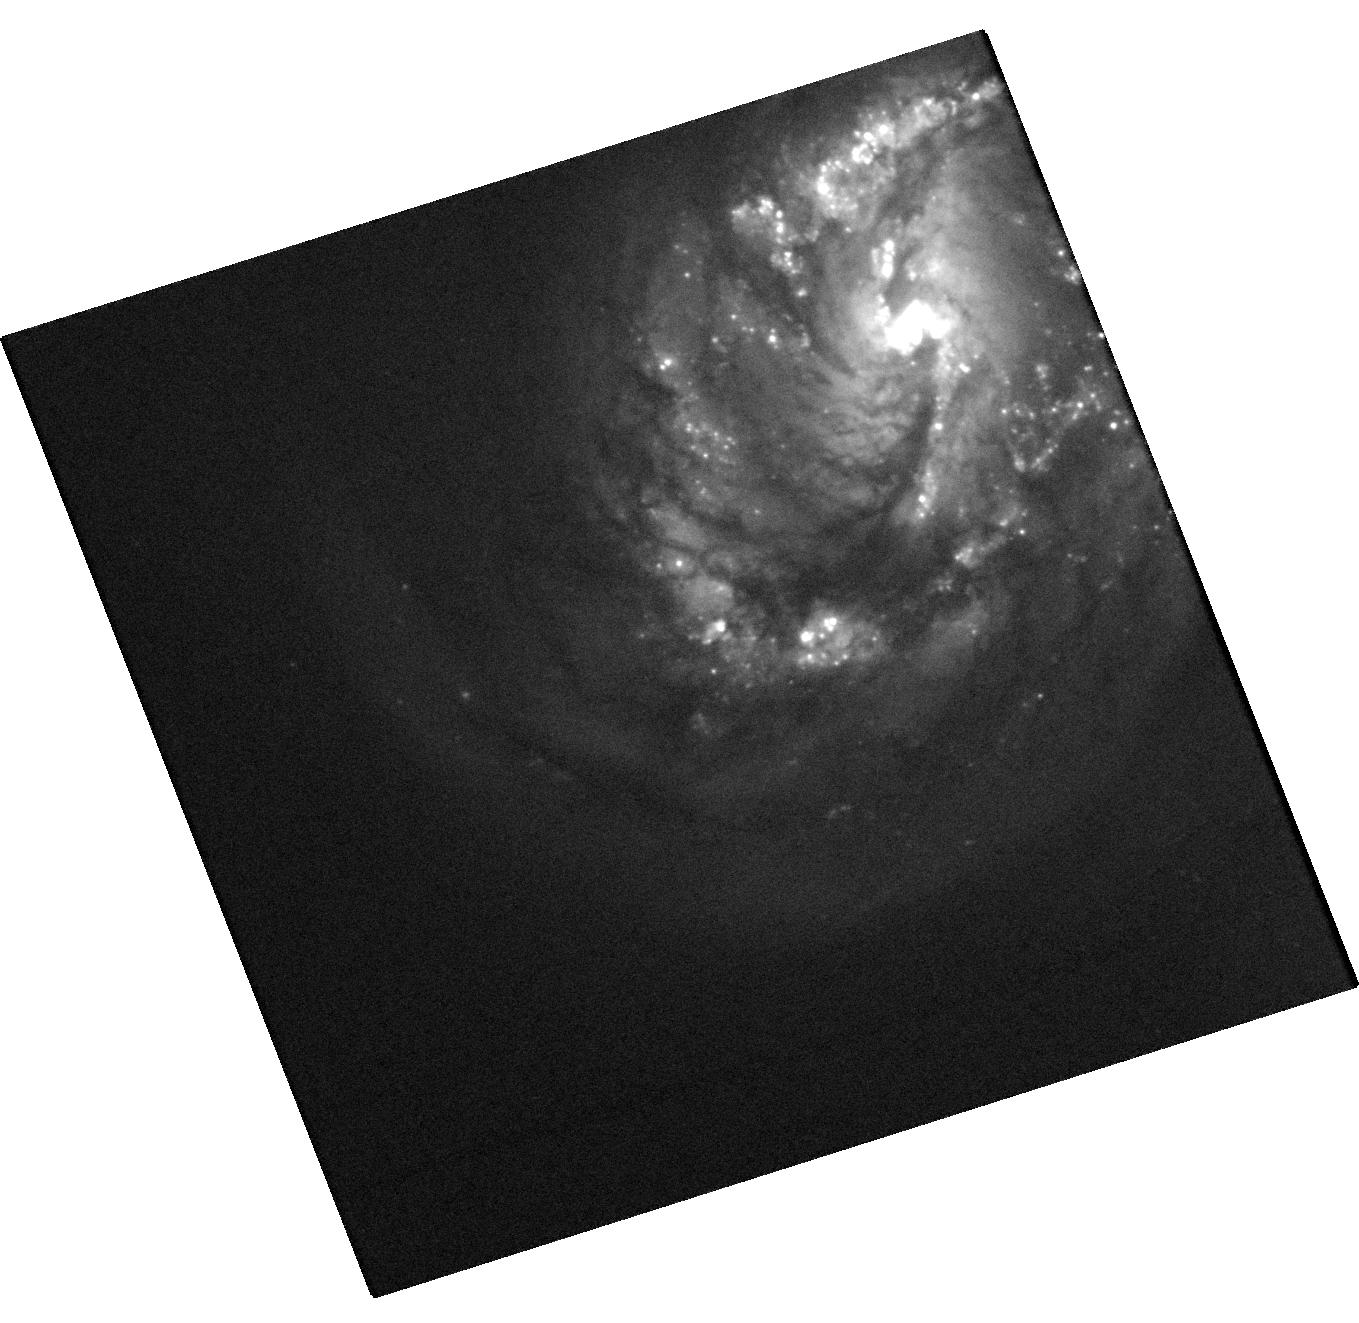
Target: SN2010BT
Instrument: WFC3/UVIS
Filter: F555W
Exposure: 10 min
Observation ID: hst_13683_02_wfc3_uvis_f555w_iciw02

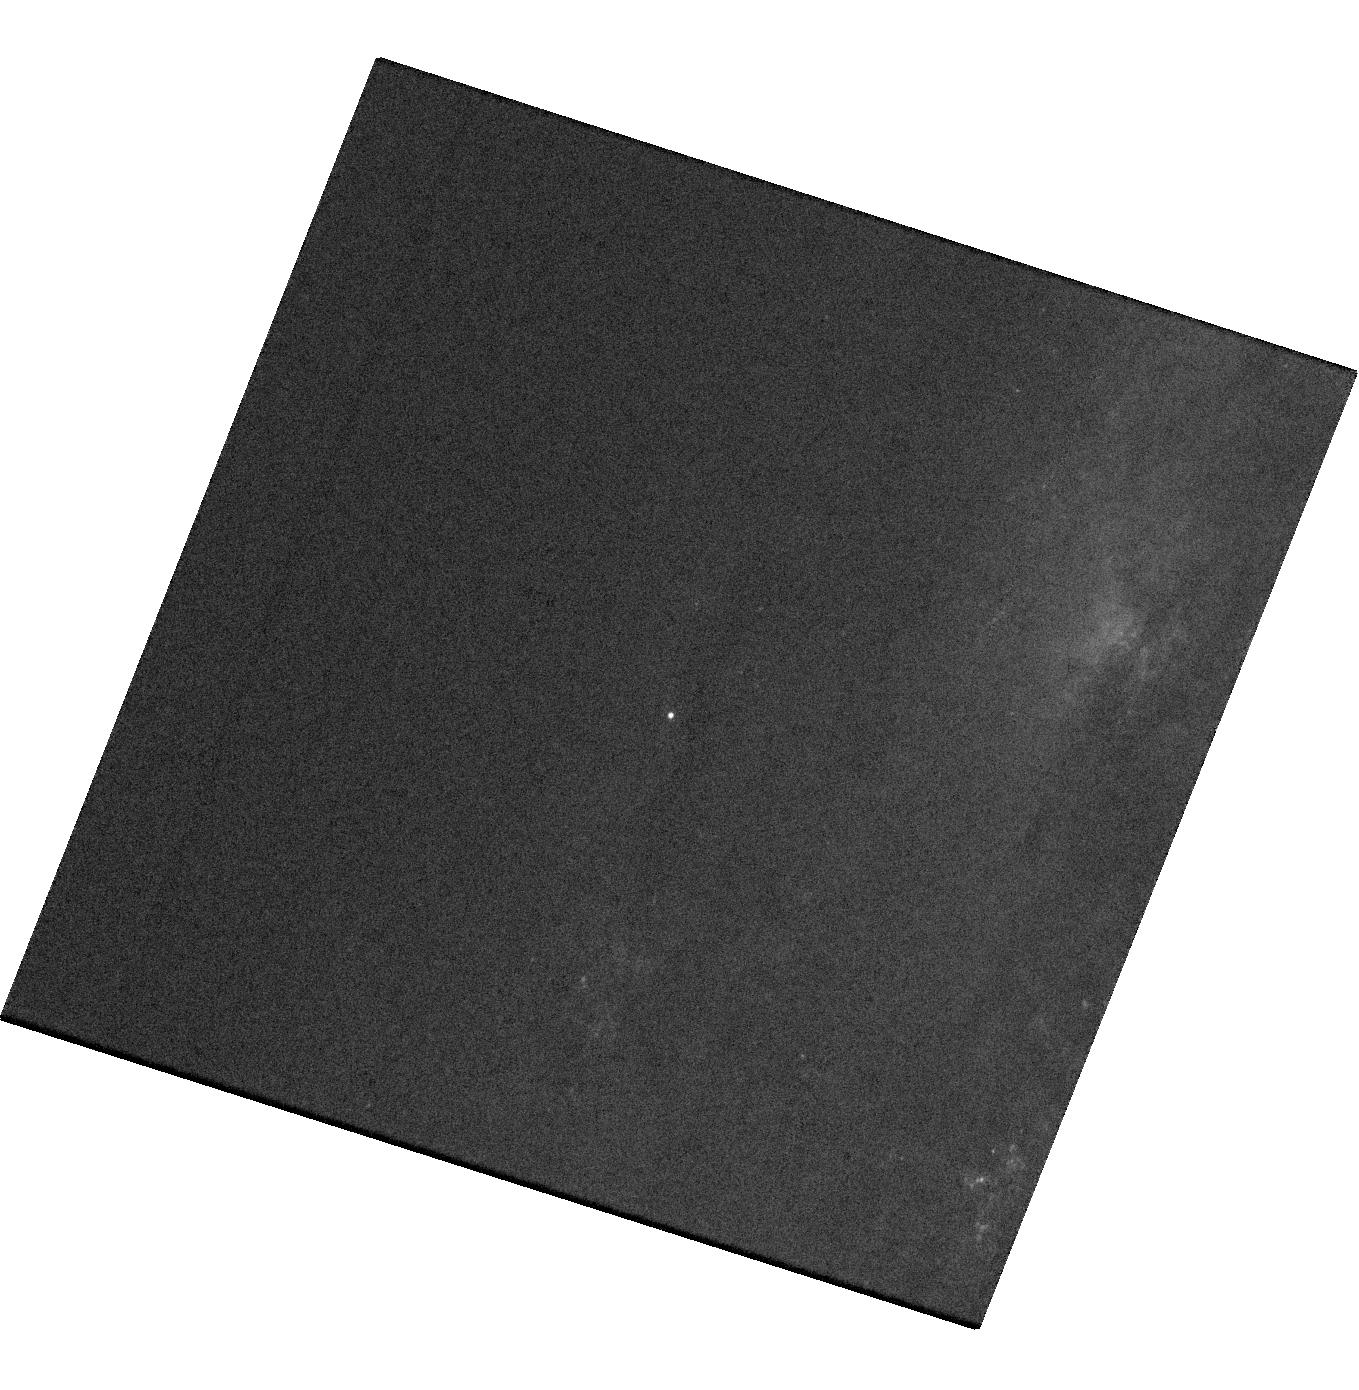
Target: SNHUNT275
Instrument: WFC3/UVIS
Filter: F555W
Exposure: 4 min
Observation ID: hst_13683_01_wfc3_uvis_f555w_iciw01

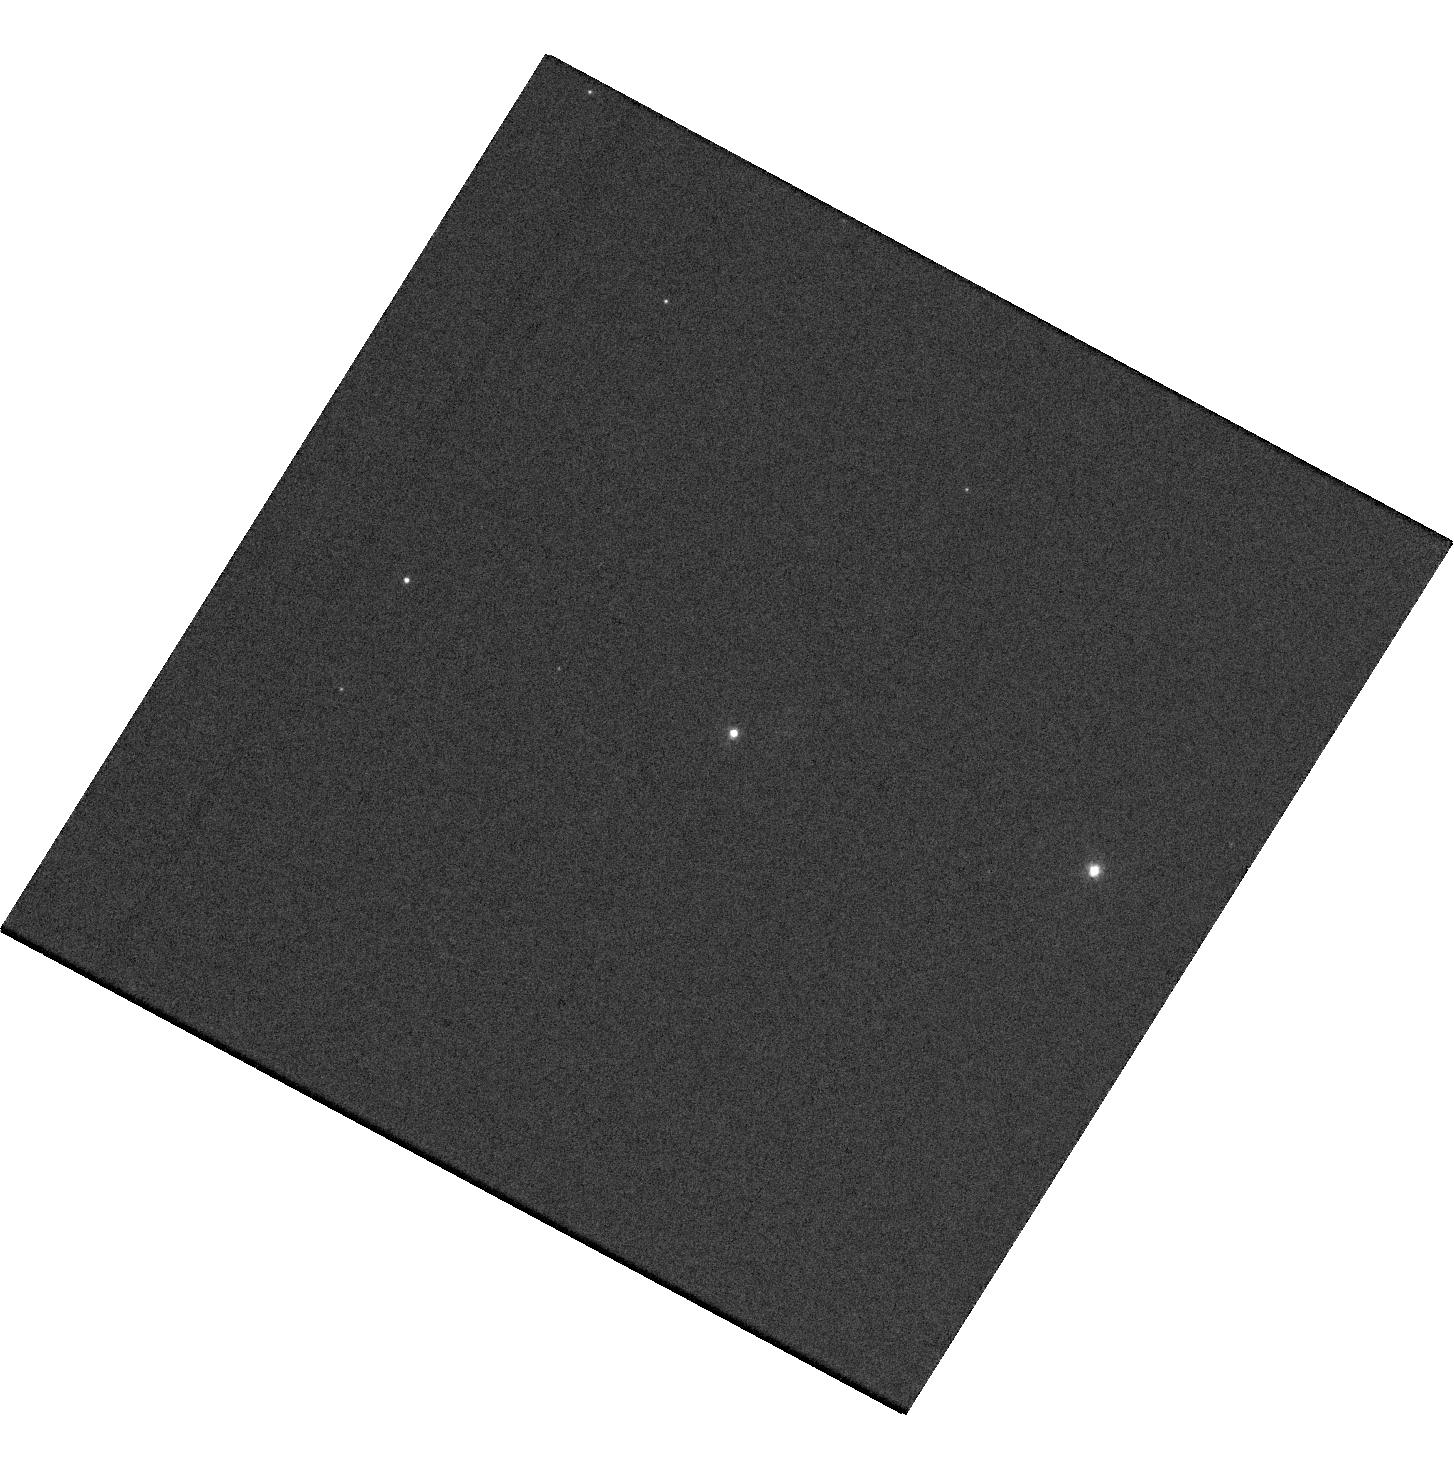
Target: PSNJ20372558+6607115
Instrument: WFC3/UVIS
Filter: F555W
Exposure: 4 min
Observation ID: hst_13683_03_wfc3_uvis_f555w_iciw03

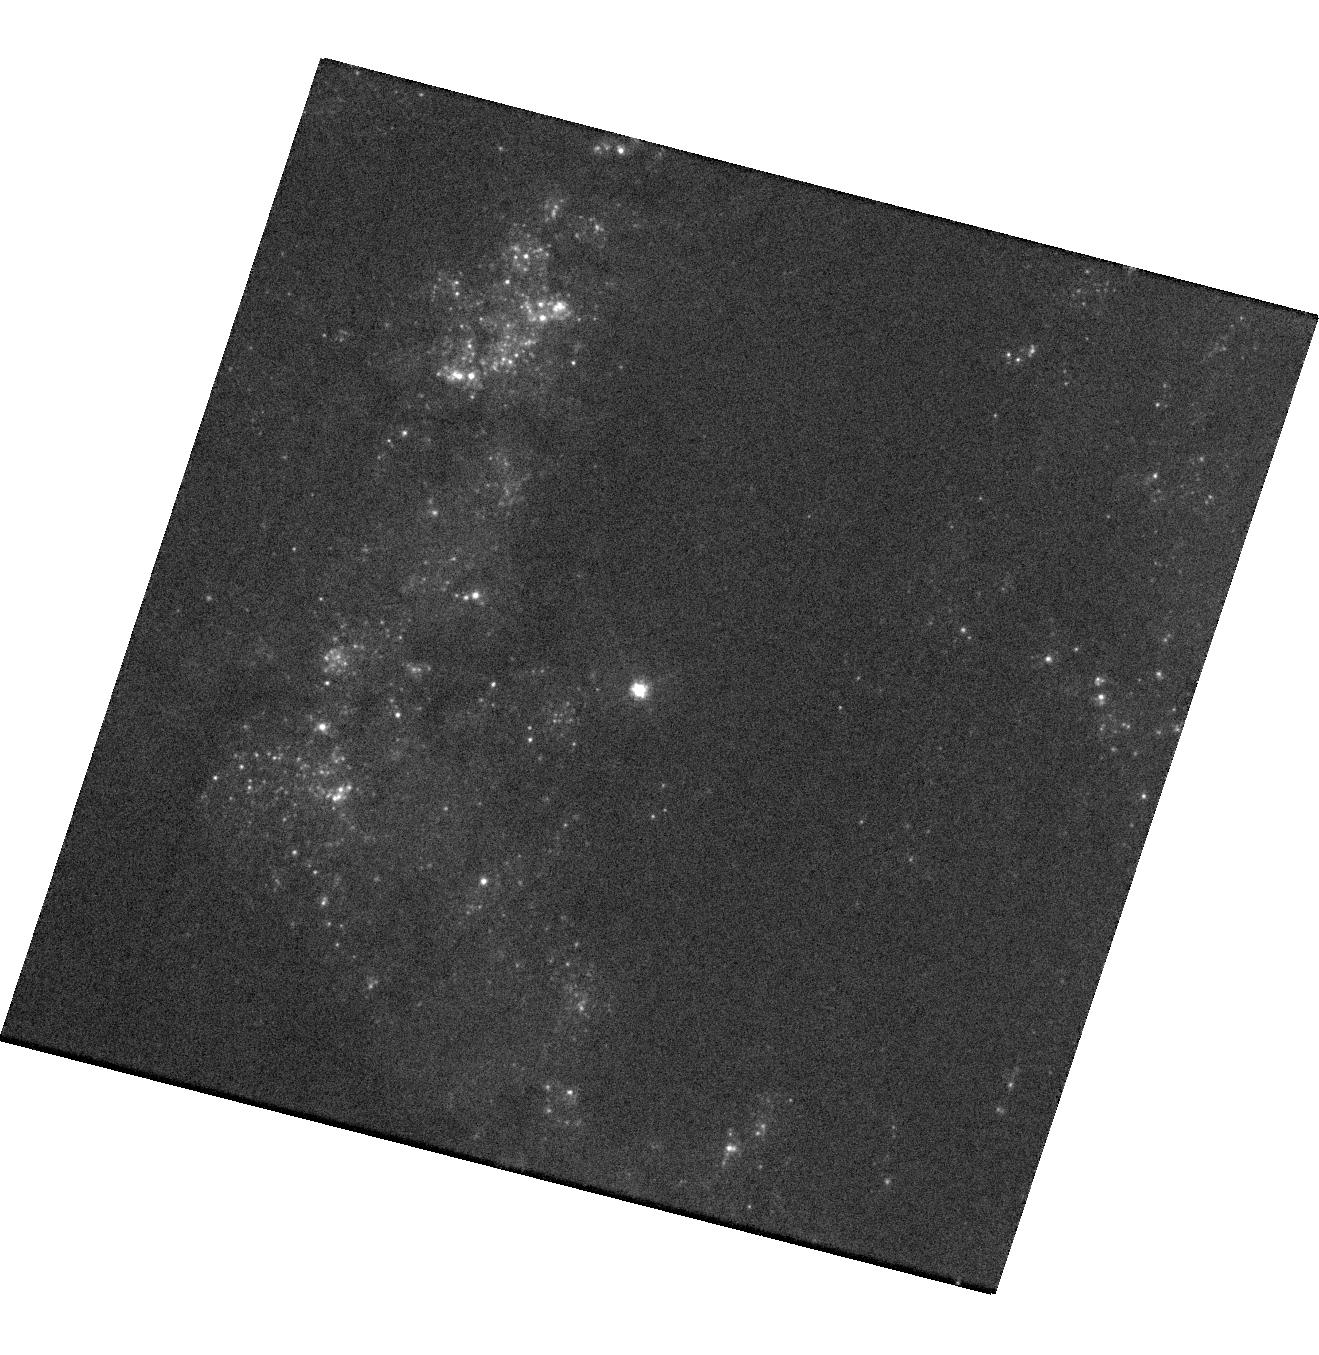
Target: SN2014DT
Instrument: WFC3/UVIS
Filter: F438W
Exposure: 7 min
Observation ID: hst_13683_04_wfc3_uvis_f438w_iciw04

The Stellar Origins of Supernovae (PI: Van Dyk, Schuyler D.)

Supernovae (SNe) have a profound effect on galaxies, and have been used as precise cosmological probes, resulting in the Nobel-distinguished discovery of the accelerating Universe. They are clearly very important events deserving of intense study. Yet, even with over 6300 IAU-designated SNe, we know relatively little about the stars which give rise to these powerful explosions. The main limitation has been the lack of spatial resolution in pre-SN imaging data. However, since 1999 our team has been at the vanguard of directly identifying SN progenitor stars in HST images. From this exciting line of study, the emerging trend from 9 detections for Type II-Plateau SNe is that their progenitors appear to be relatively low mass (8 to 20 Msun) red supergiants, although more cases are needed. Additionally, evidence is growing that the progenitors of Type II-narrow SNe may be related to luminous blue variables. However, the nature of the progenitors of Type Ib/c SNe, a subset of which are associated with the amazing gamma-ray bursts, remains ambiguous. Furthermore, we remain in the continually embarrassing situation that we still do not yet know which progenitor systems explode as Type Ia SNe, which are currently being used for precision cosmology. In Cycles 16, 17, and 20 we had great success with our approved ToO programs. As of this proposal deadline, we have had one trigger (SN 2014G) so far with our Cycle 21 program. We therefore propose to continue this project to determine the identities of the progenitors of 4 SNe within, generally, about 20 Mpc, which we expect to occur during Cycle 22, through ToO observations using WFC3/UVIS.